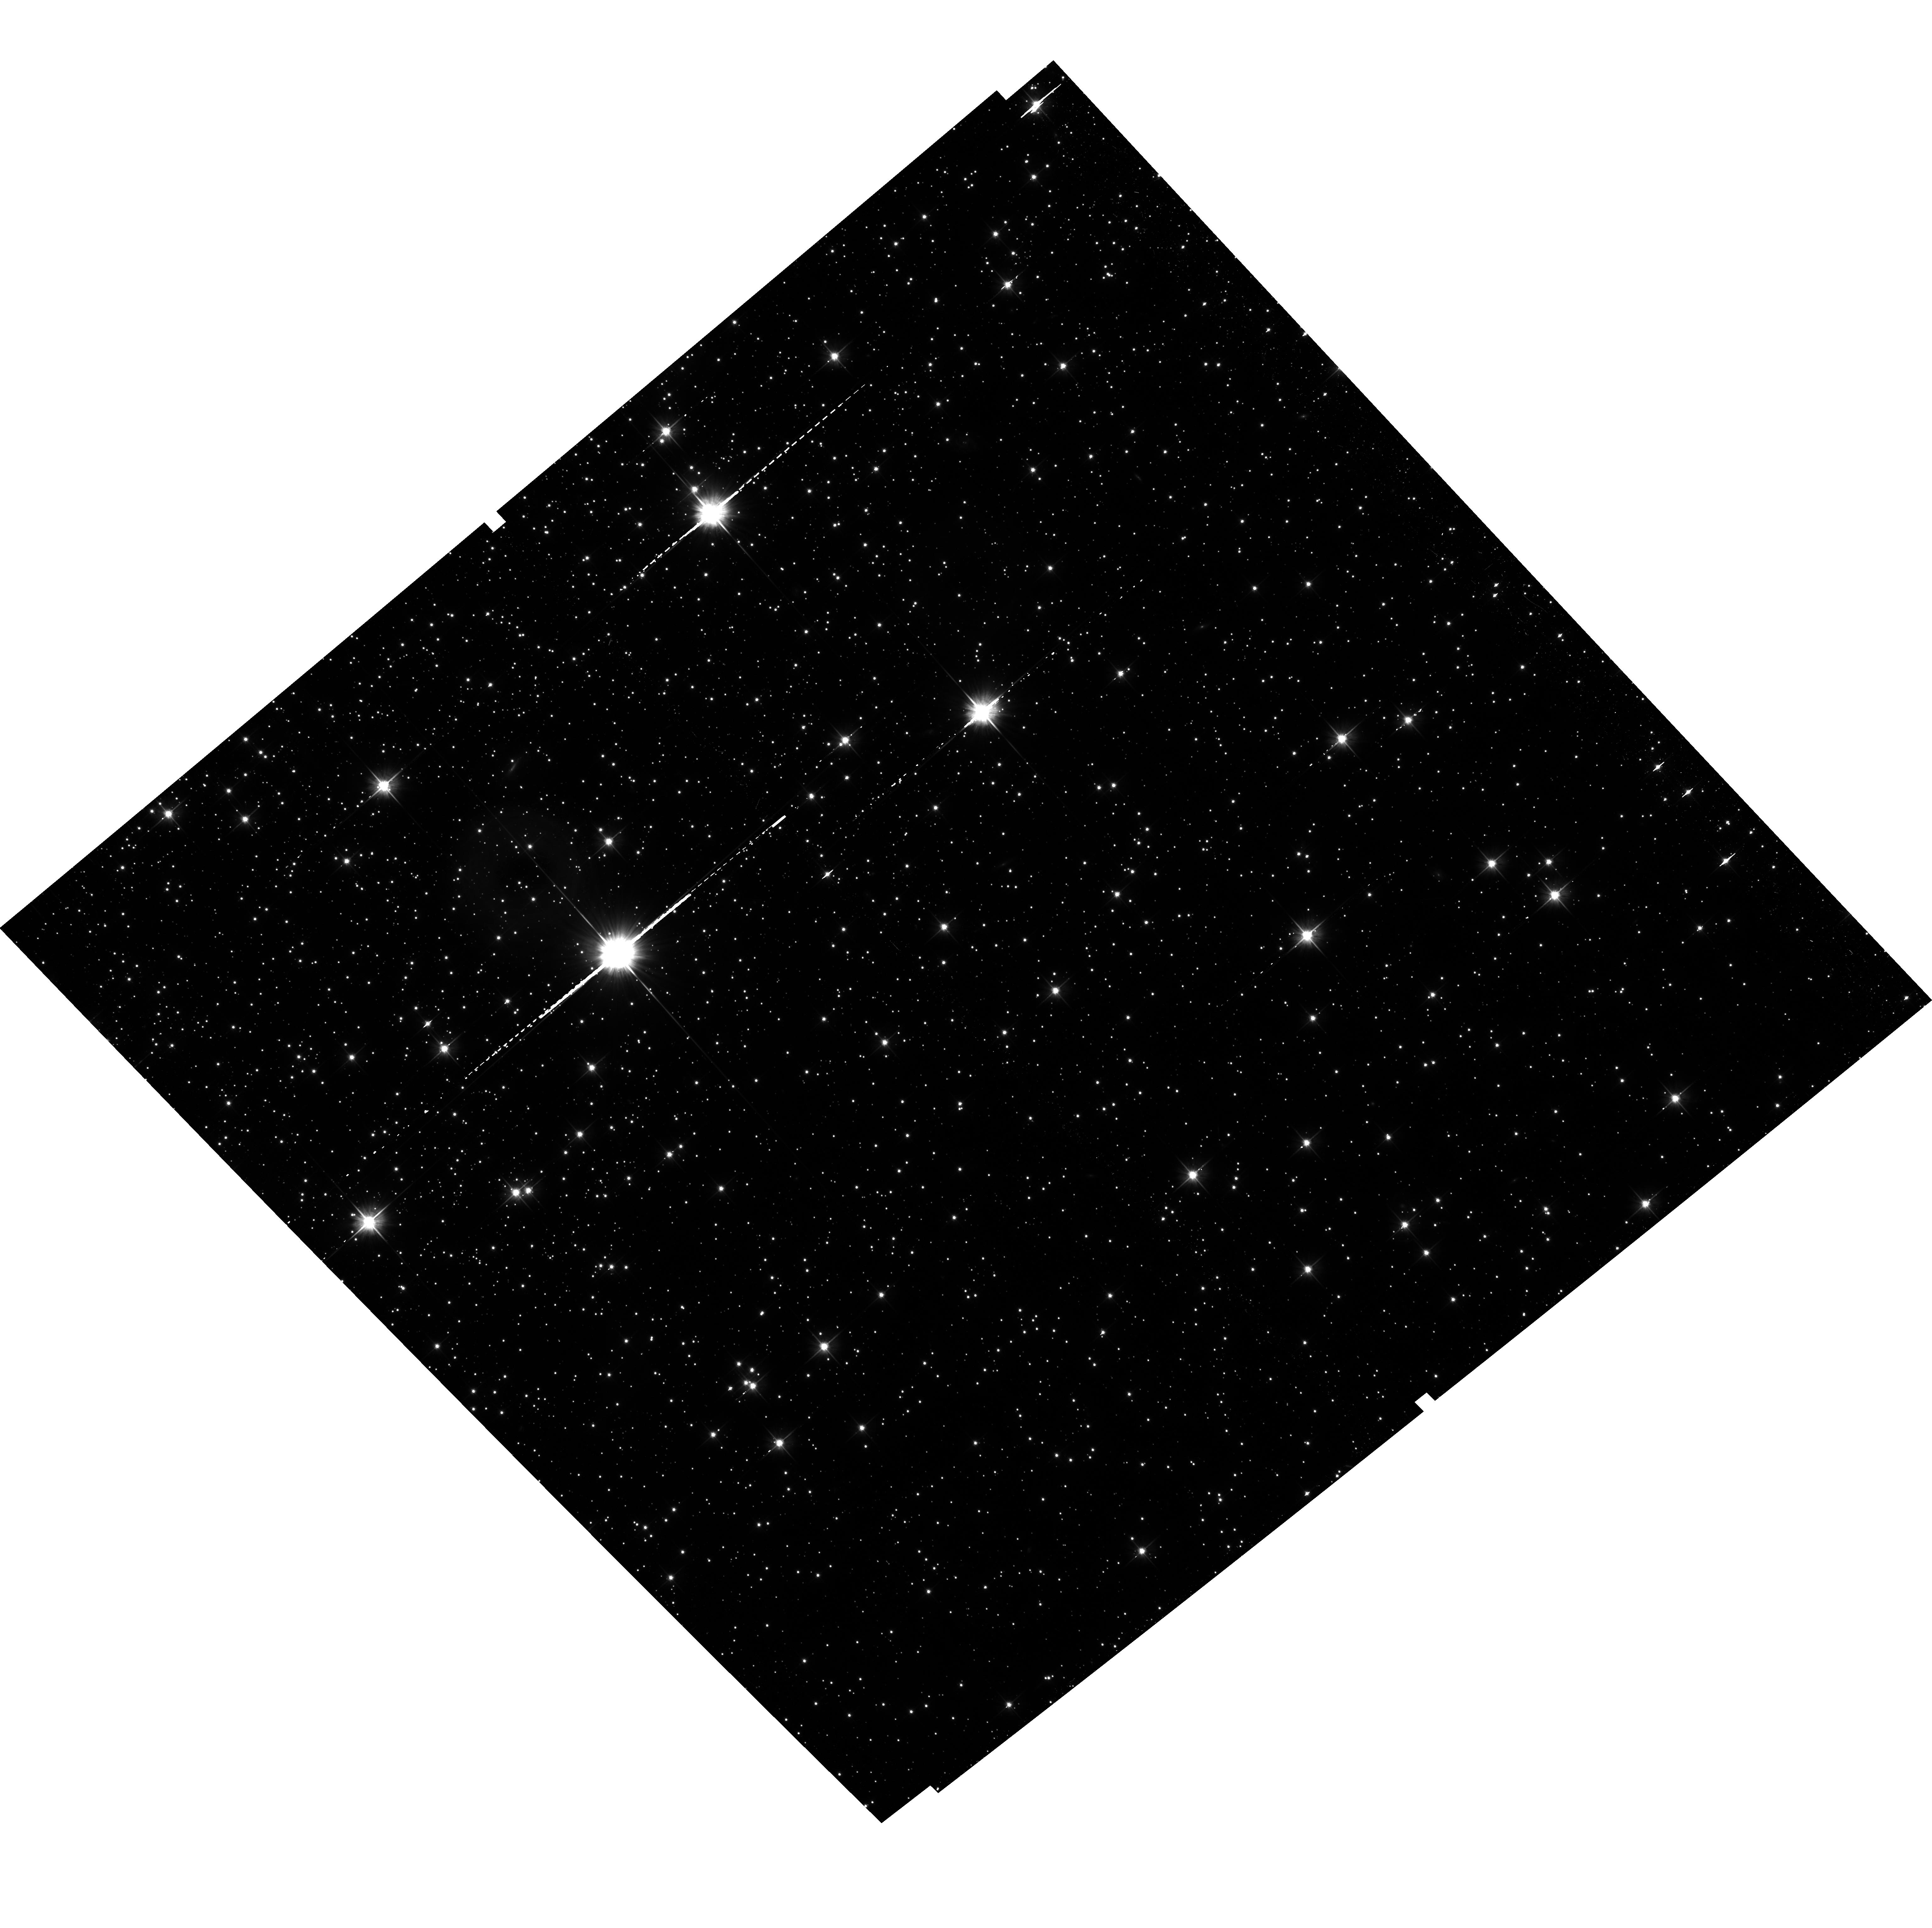
Target: NGC-5139-HSS. Instrument: ACS/WFC. Filter: F606W. Exposure: 41 min. Observation ID: hst_14118_22_acs_wfc_f606w_jctj22

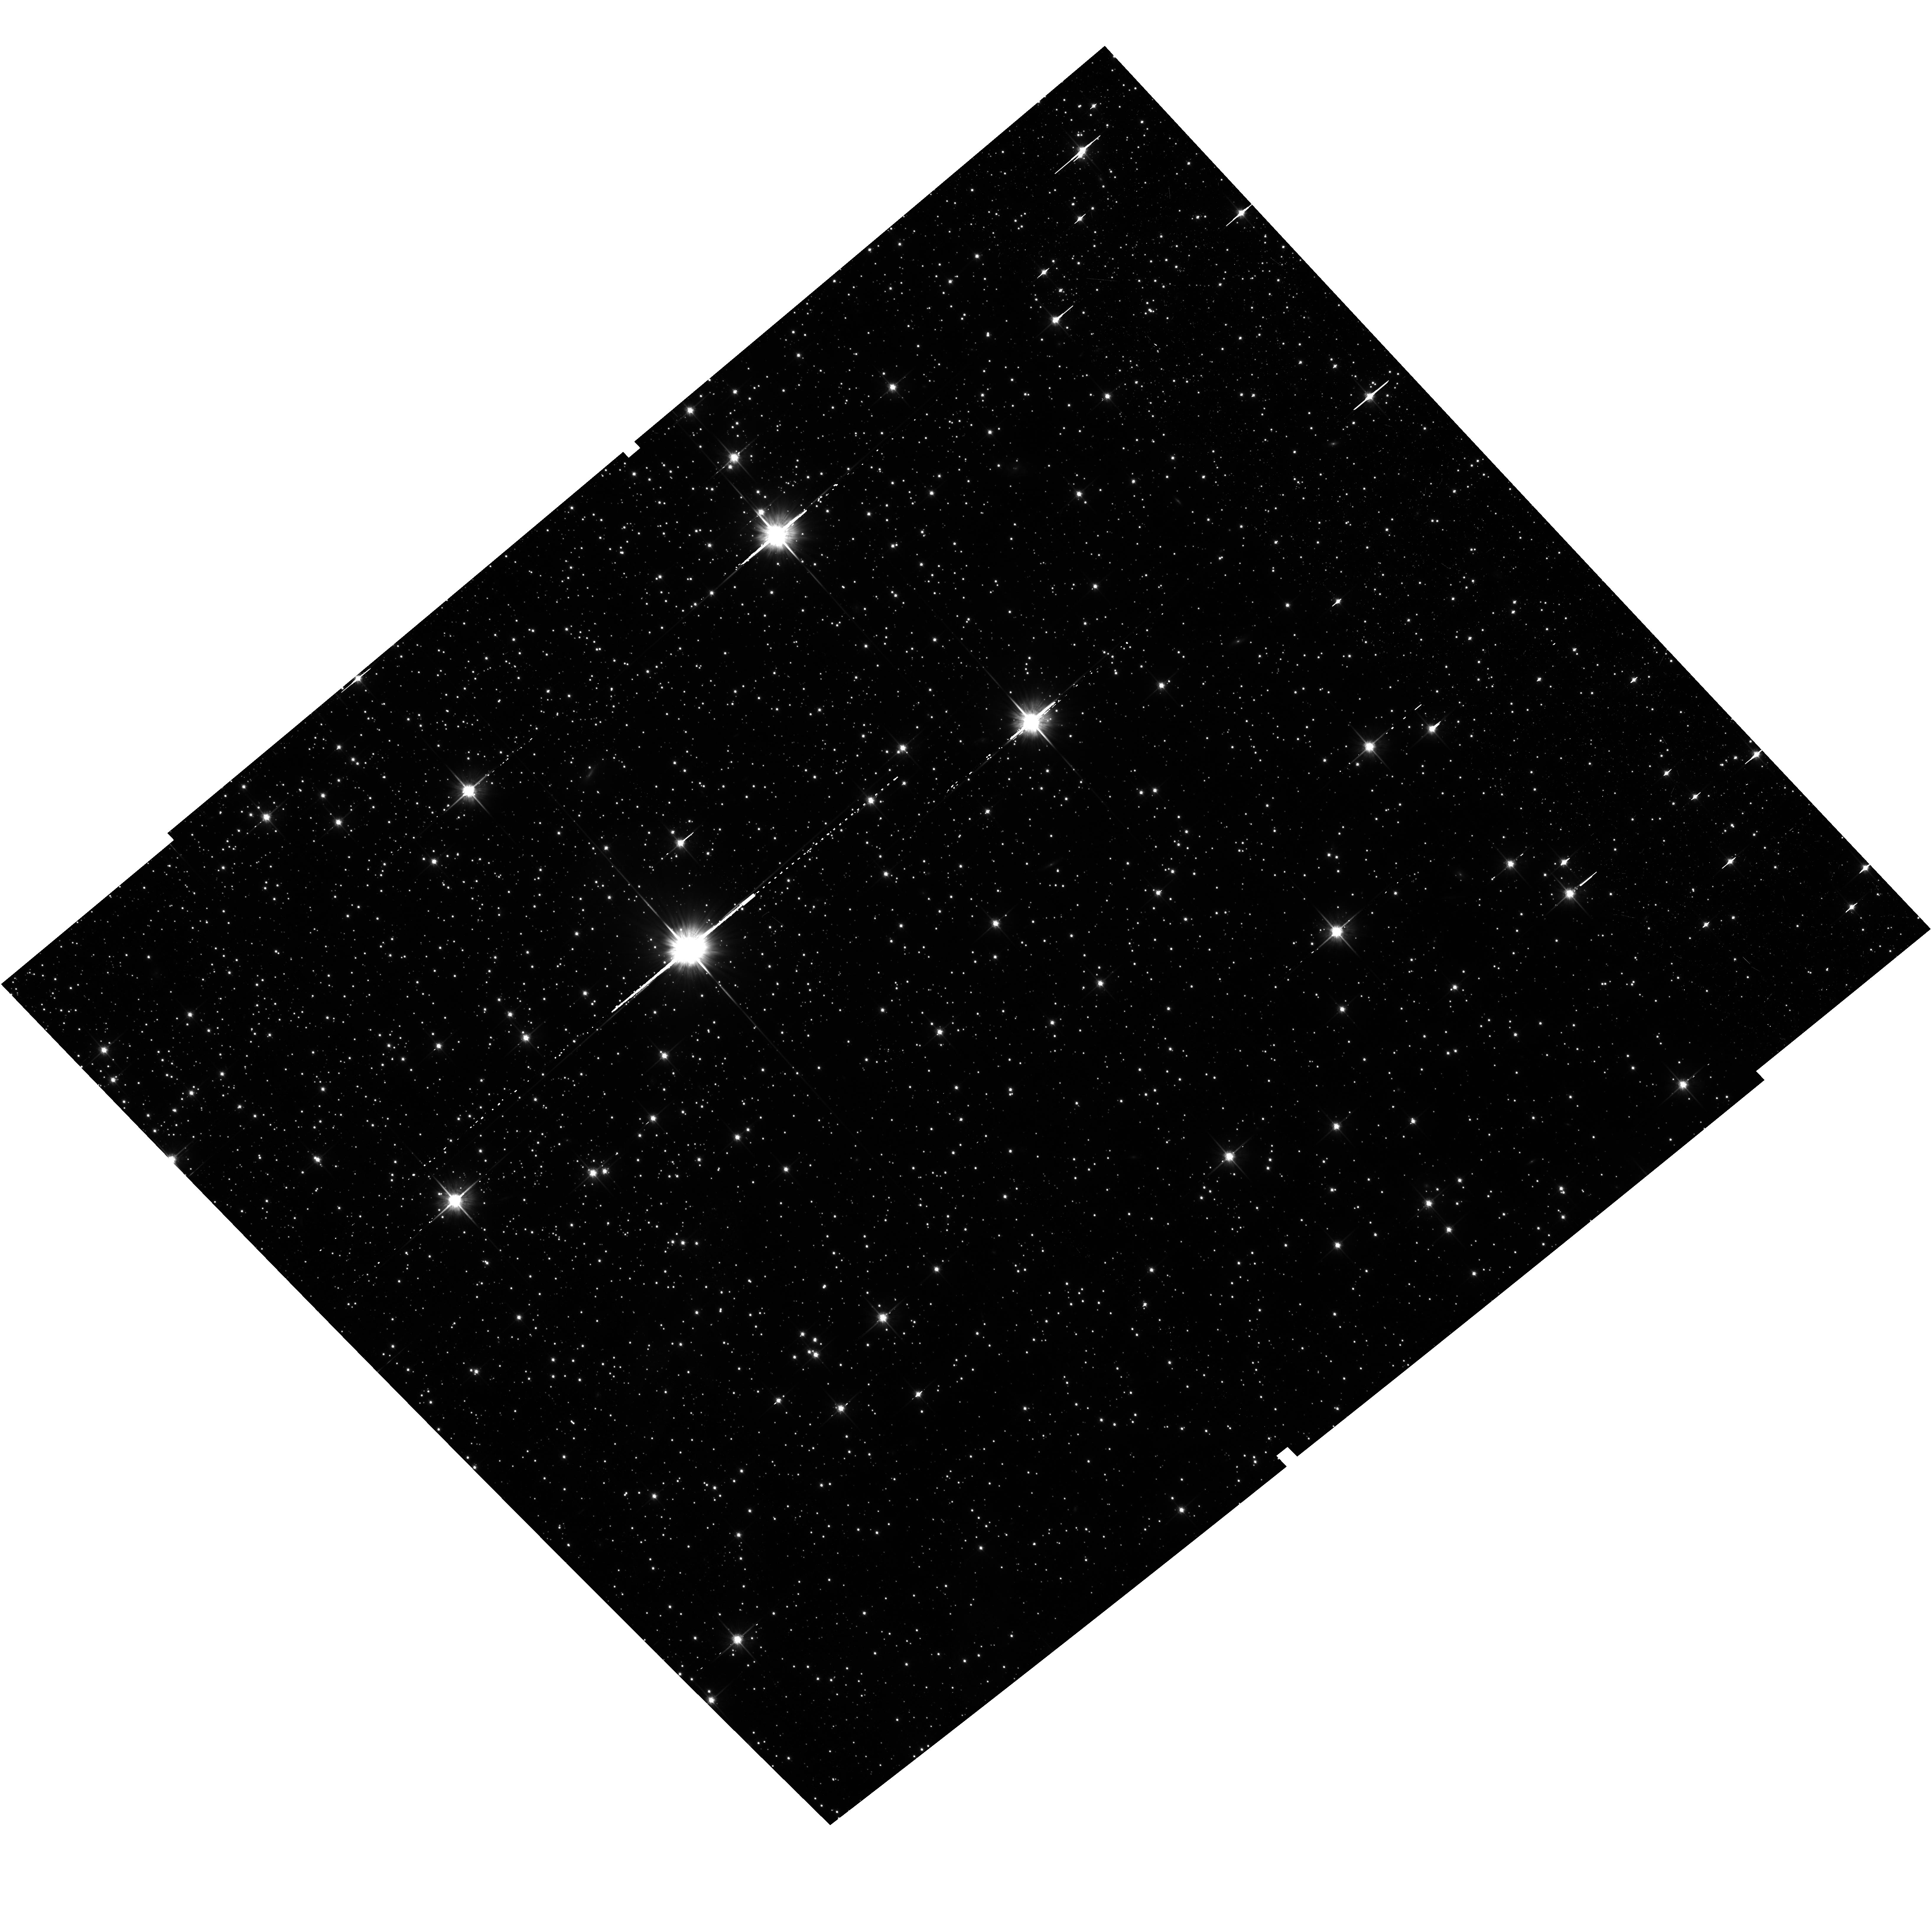
Target: NGC-5139. Instrument: ACS/WFC. Filter: F814W. Exposure: 41 min. Observation ID: hst_14118_10_acs_wfc_f814w_jctj10

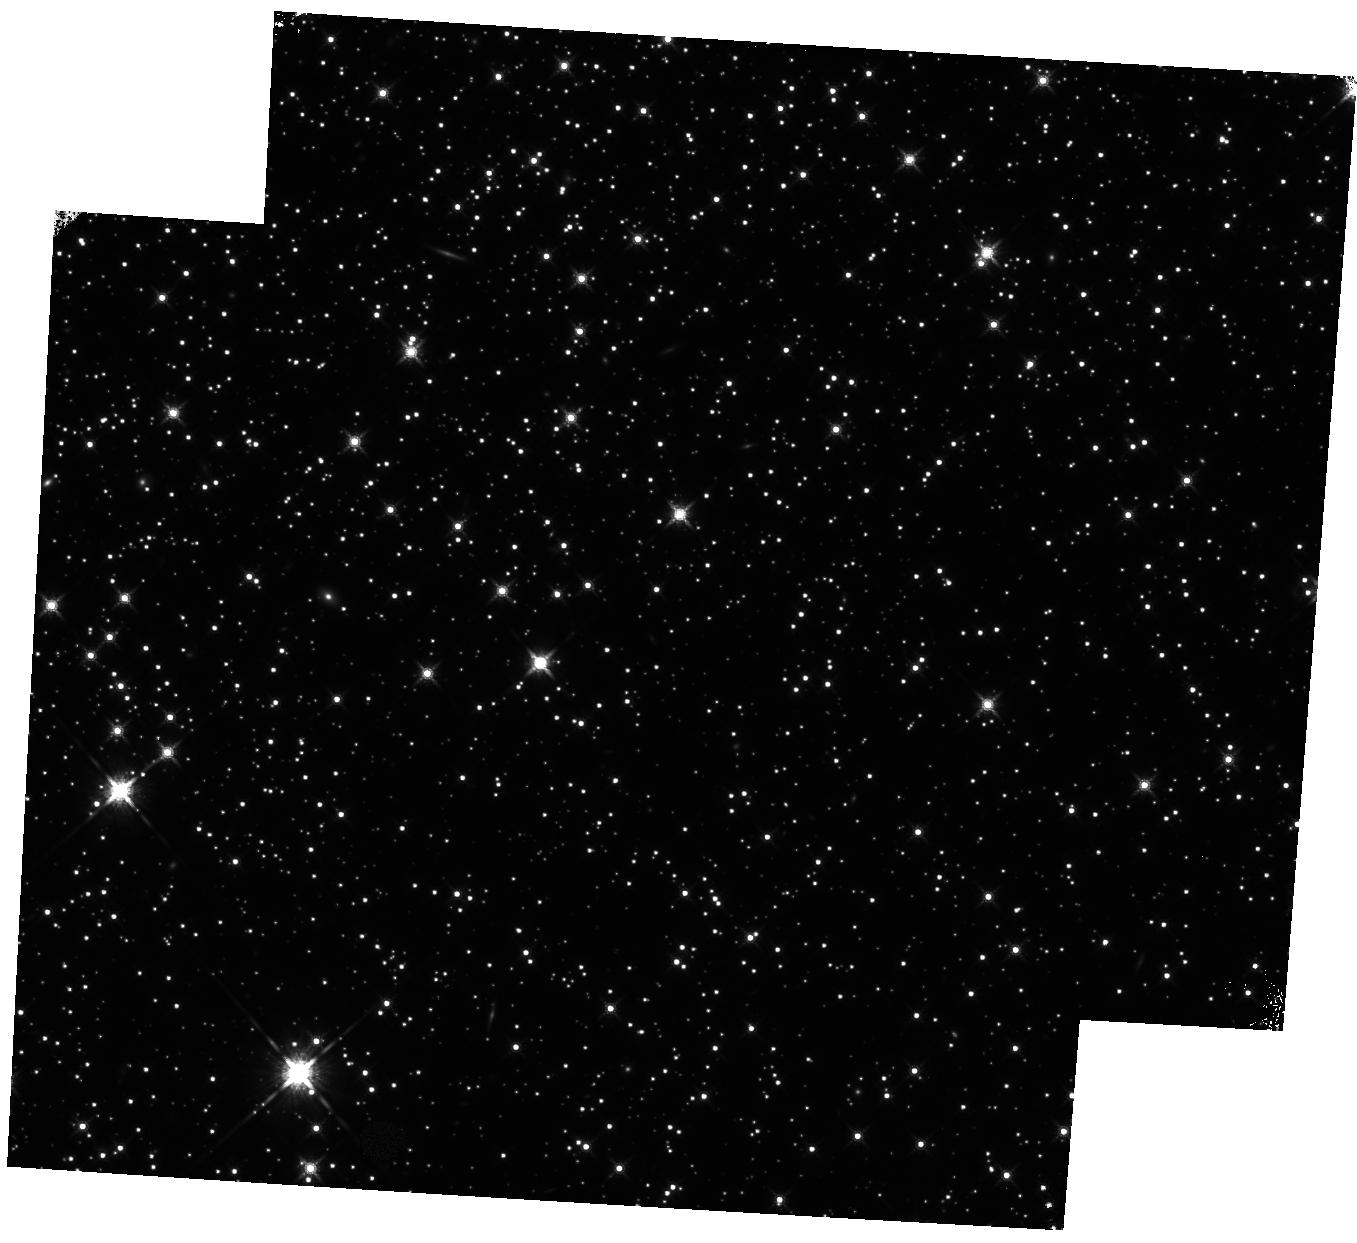
Target: NGC-5139-HSS. Instrument: WFC3/IR. Filter: F160W. Exposure: 46 min. Observation ID: hst_14118_17_wfc3_ir_f160w_ictj17

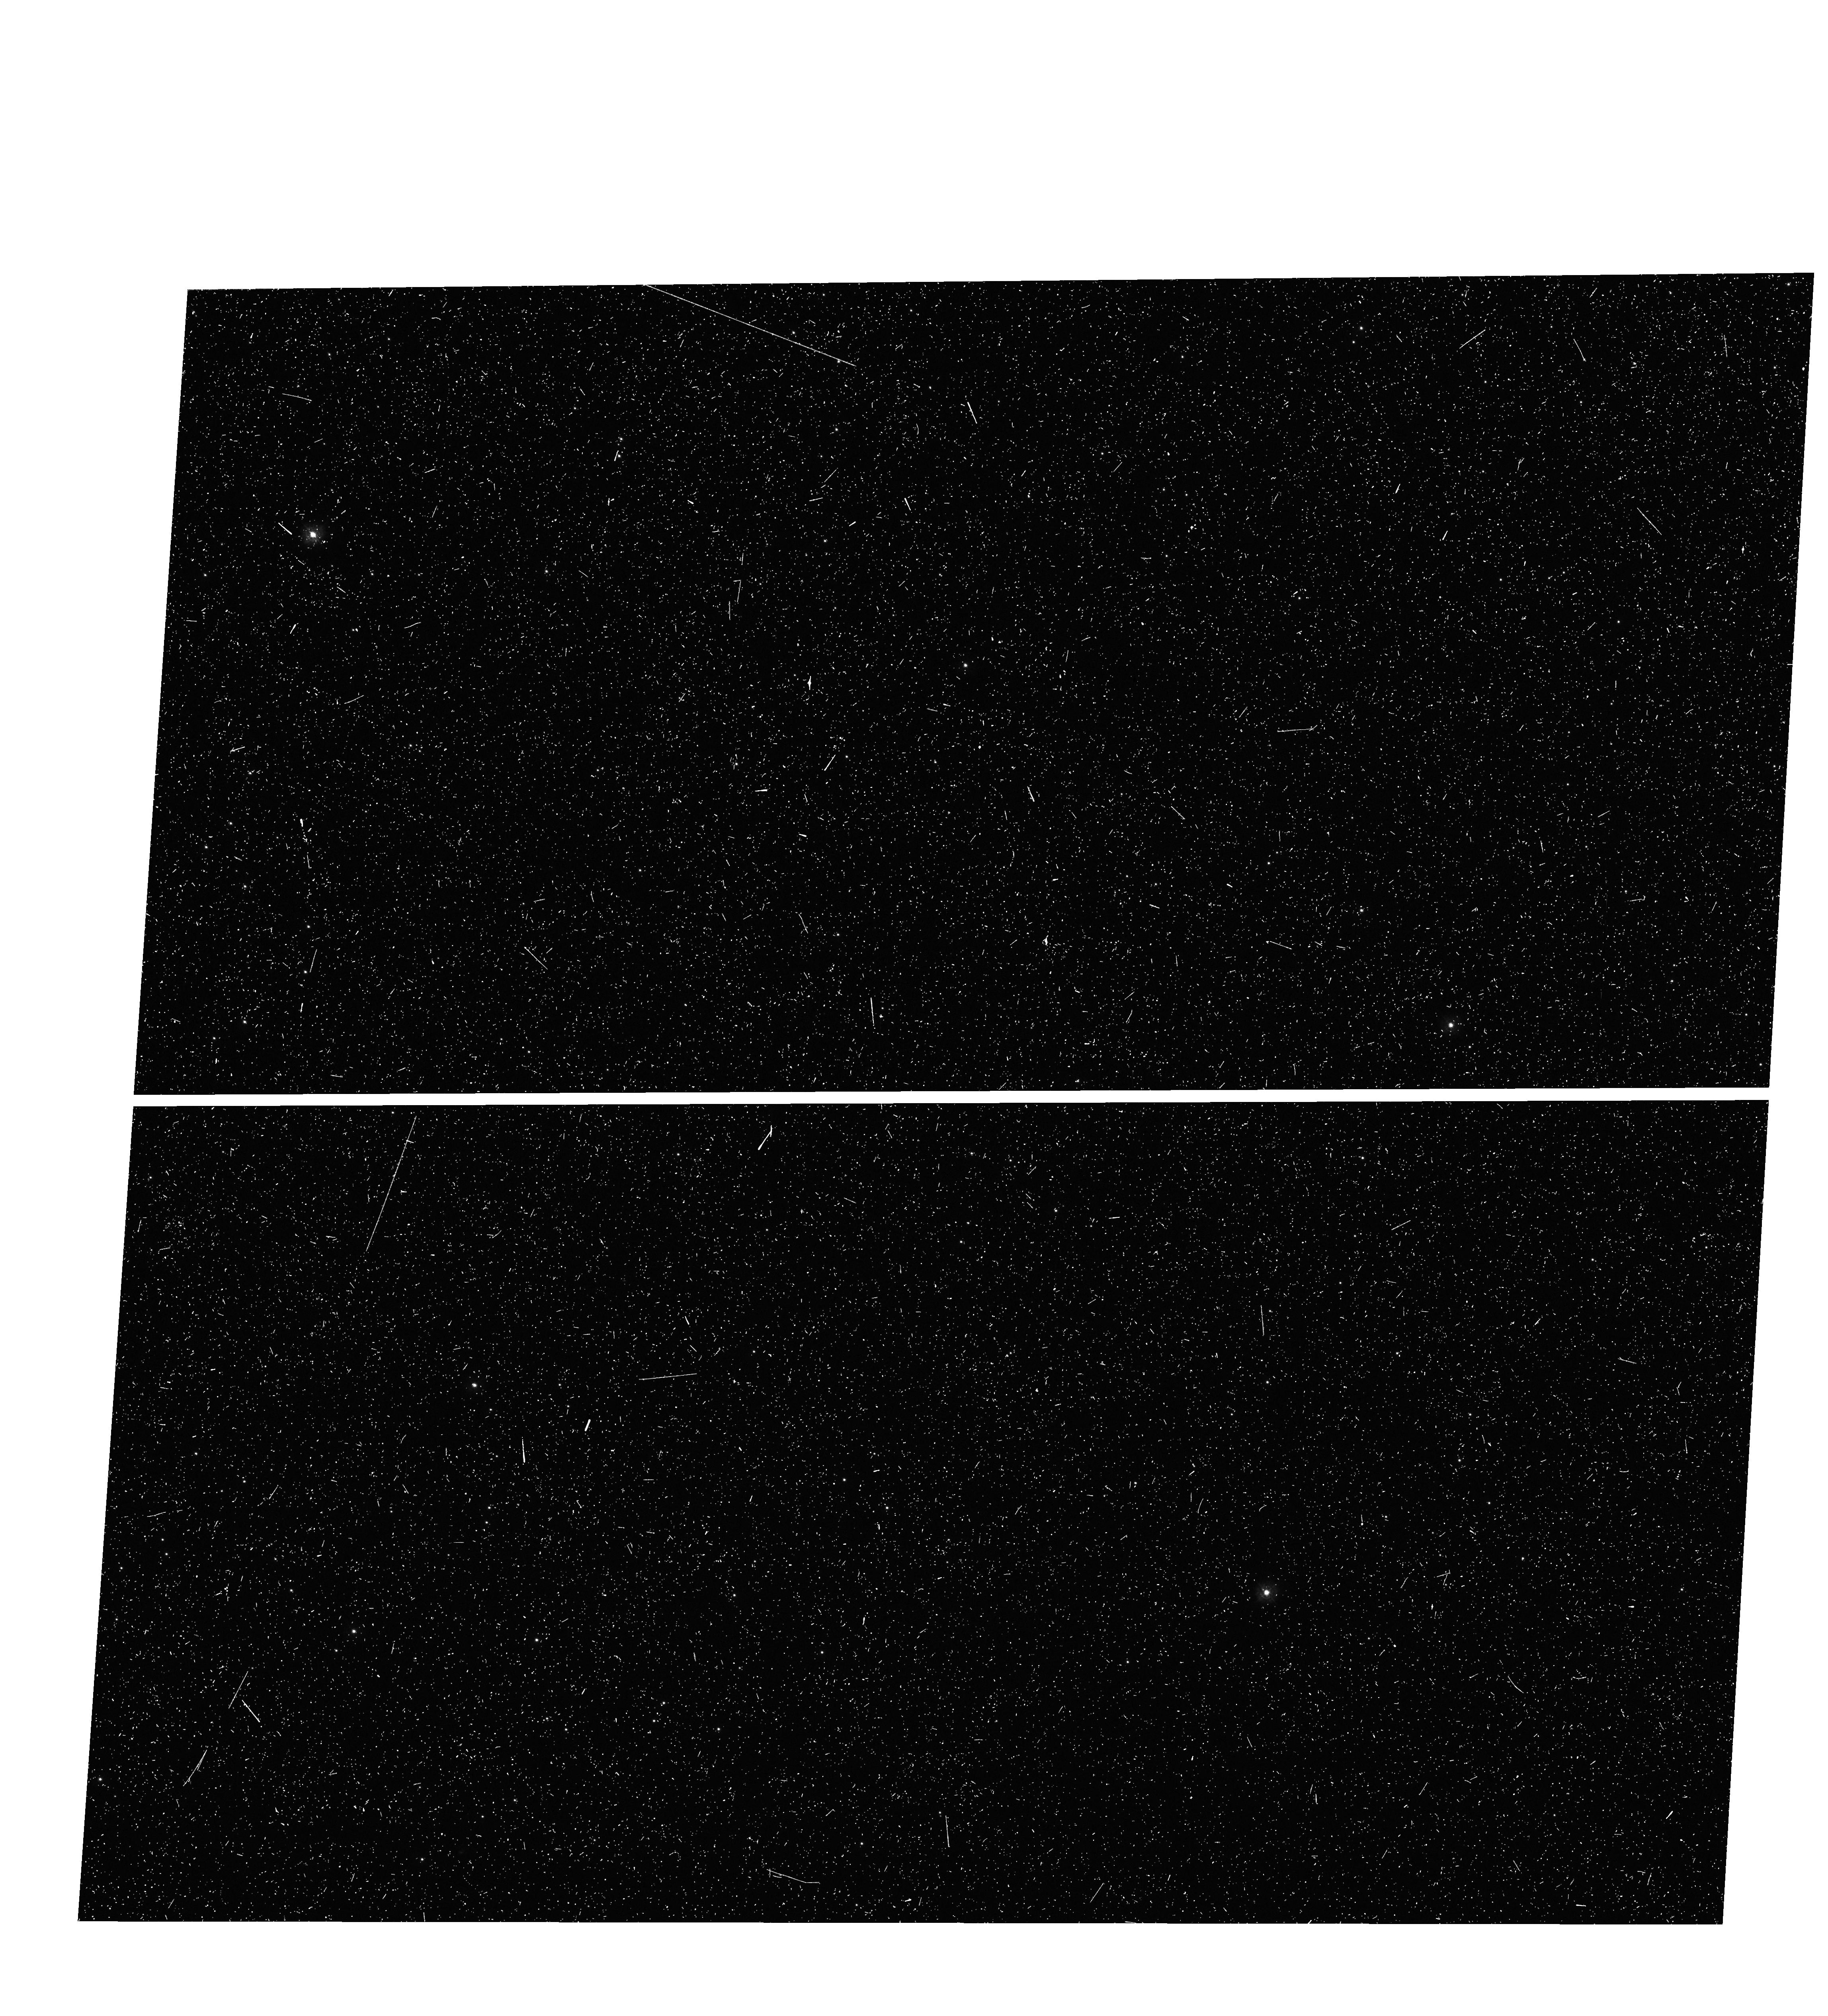
Target: NGC-5139. Instrument: WFC3/UVIS. Filter: F275W. Exposure: 22 min. Observation ID: hst_14118_06_wfc3_uvis_f275w_ictj06

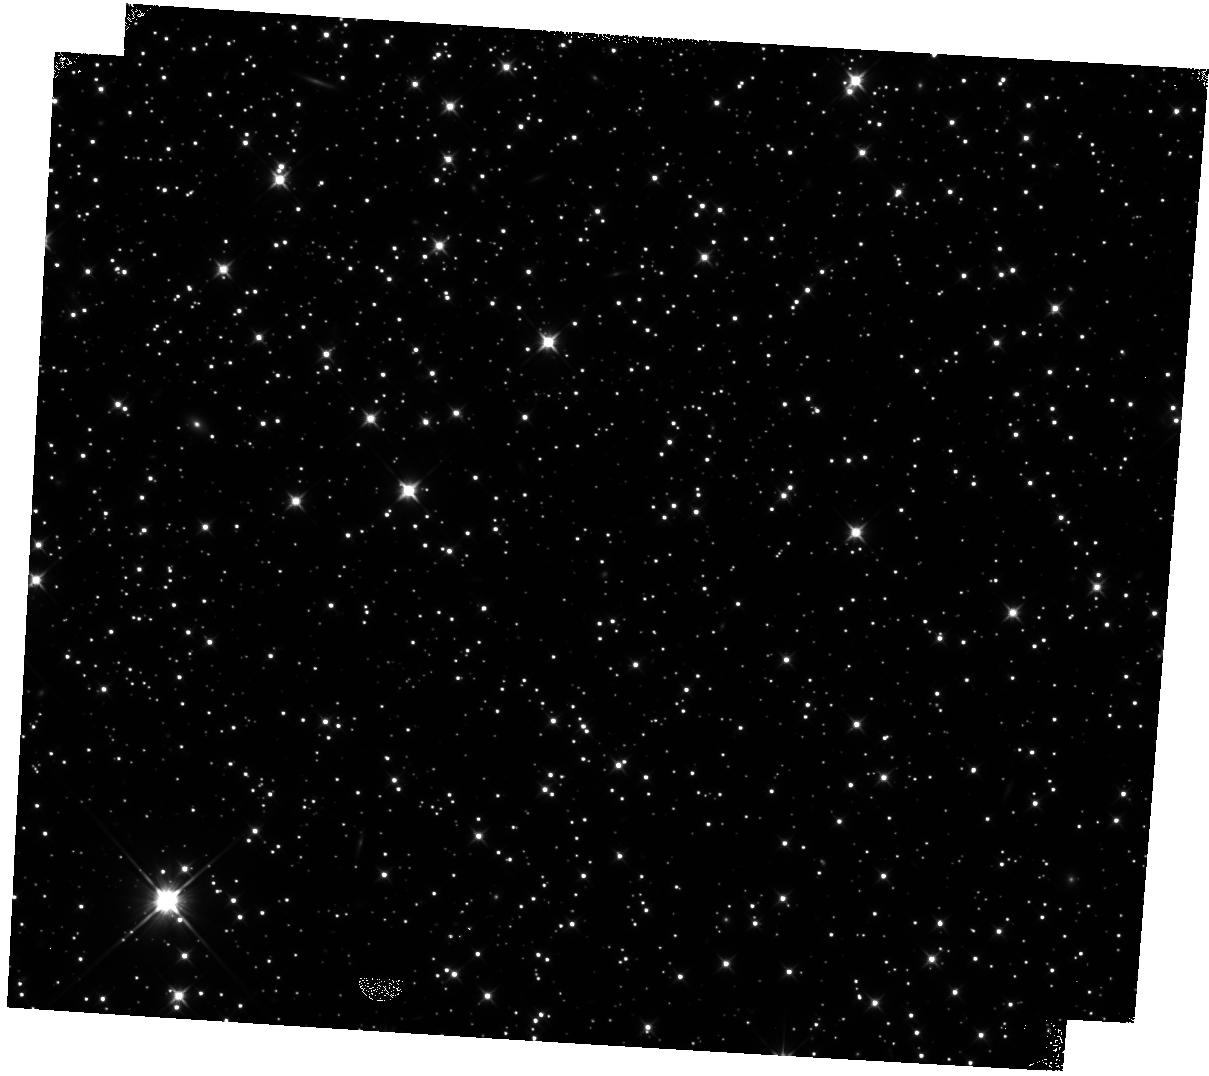
Target: NGC-5139-HSS. Instrument: WFC3/IR. Filter: F110W. Exposure: 46 min. Observation ID: hst_14118_13_wfc3_ir_f110w_ictj13

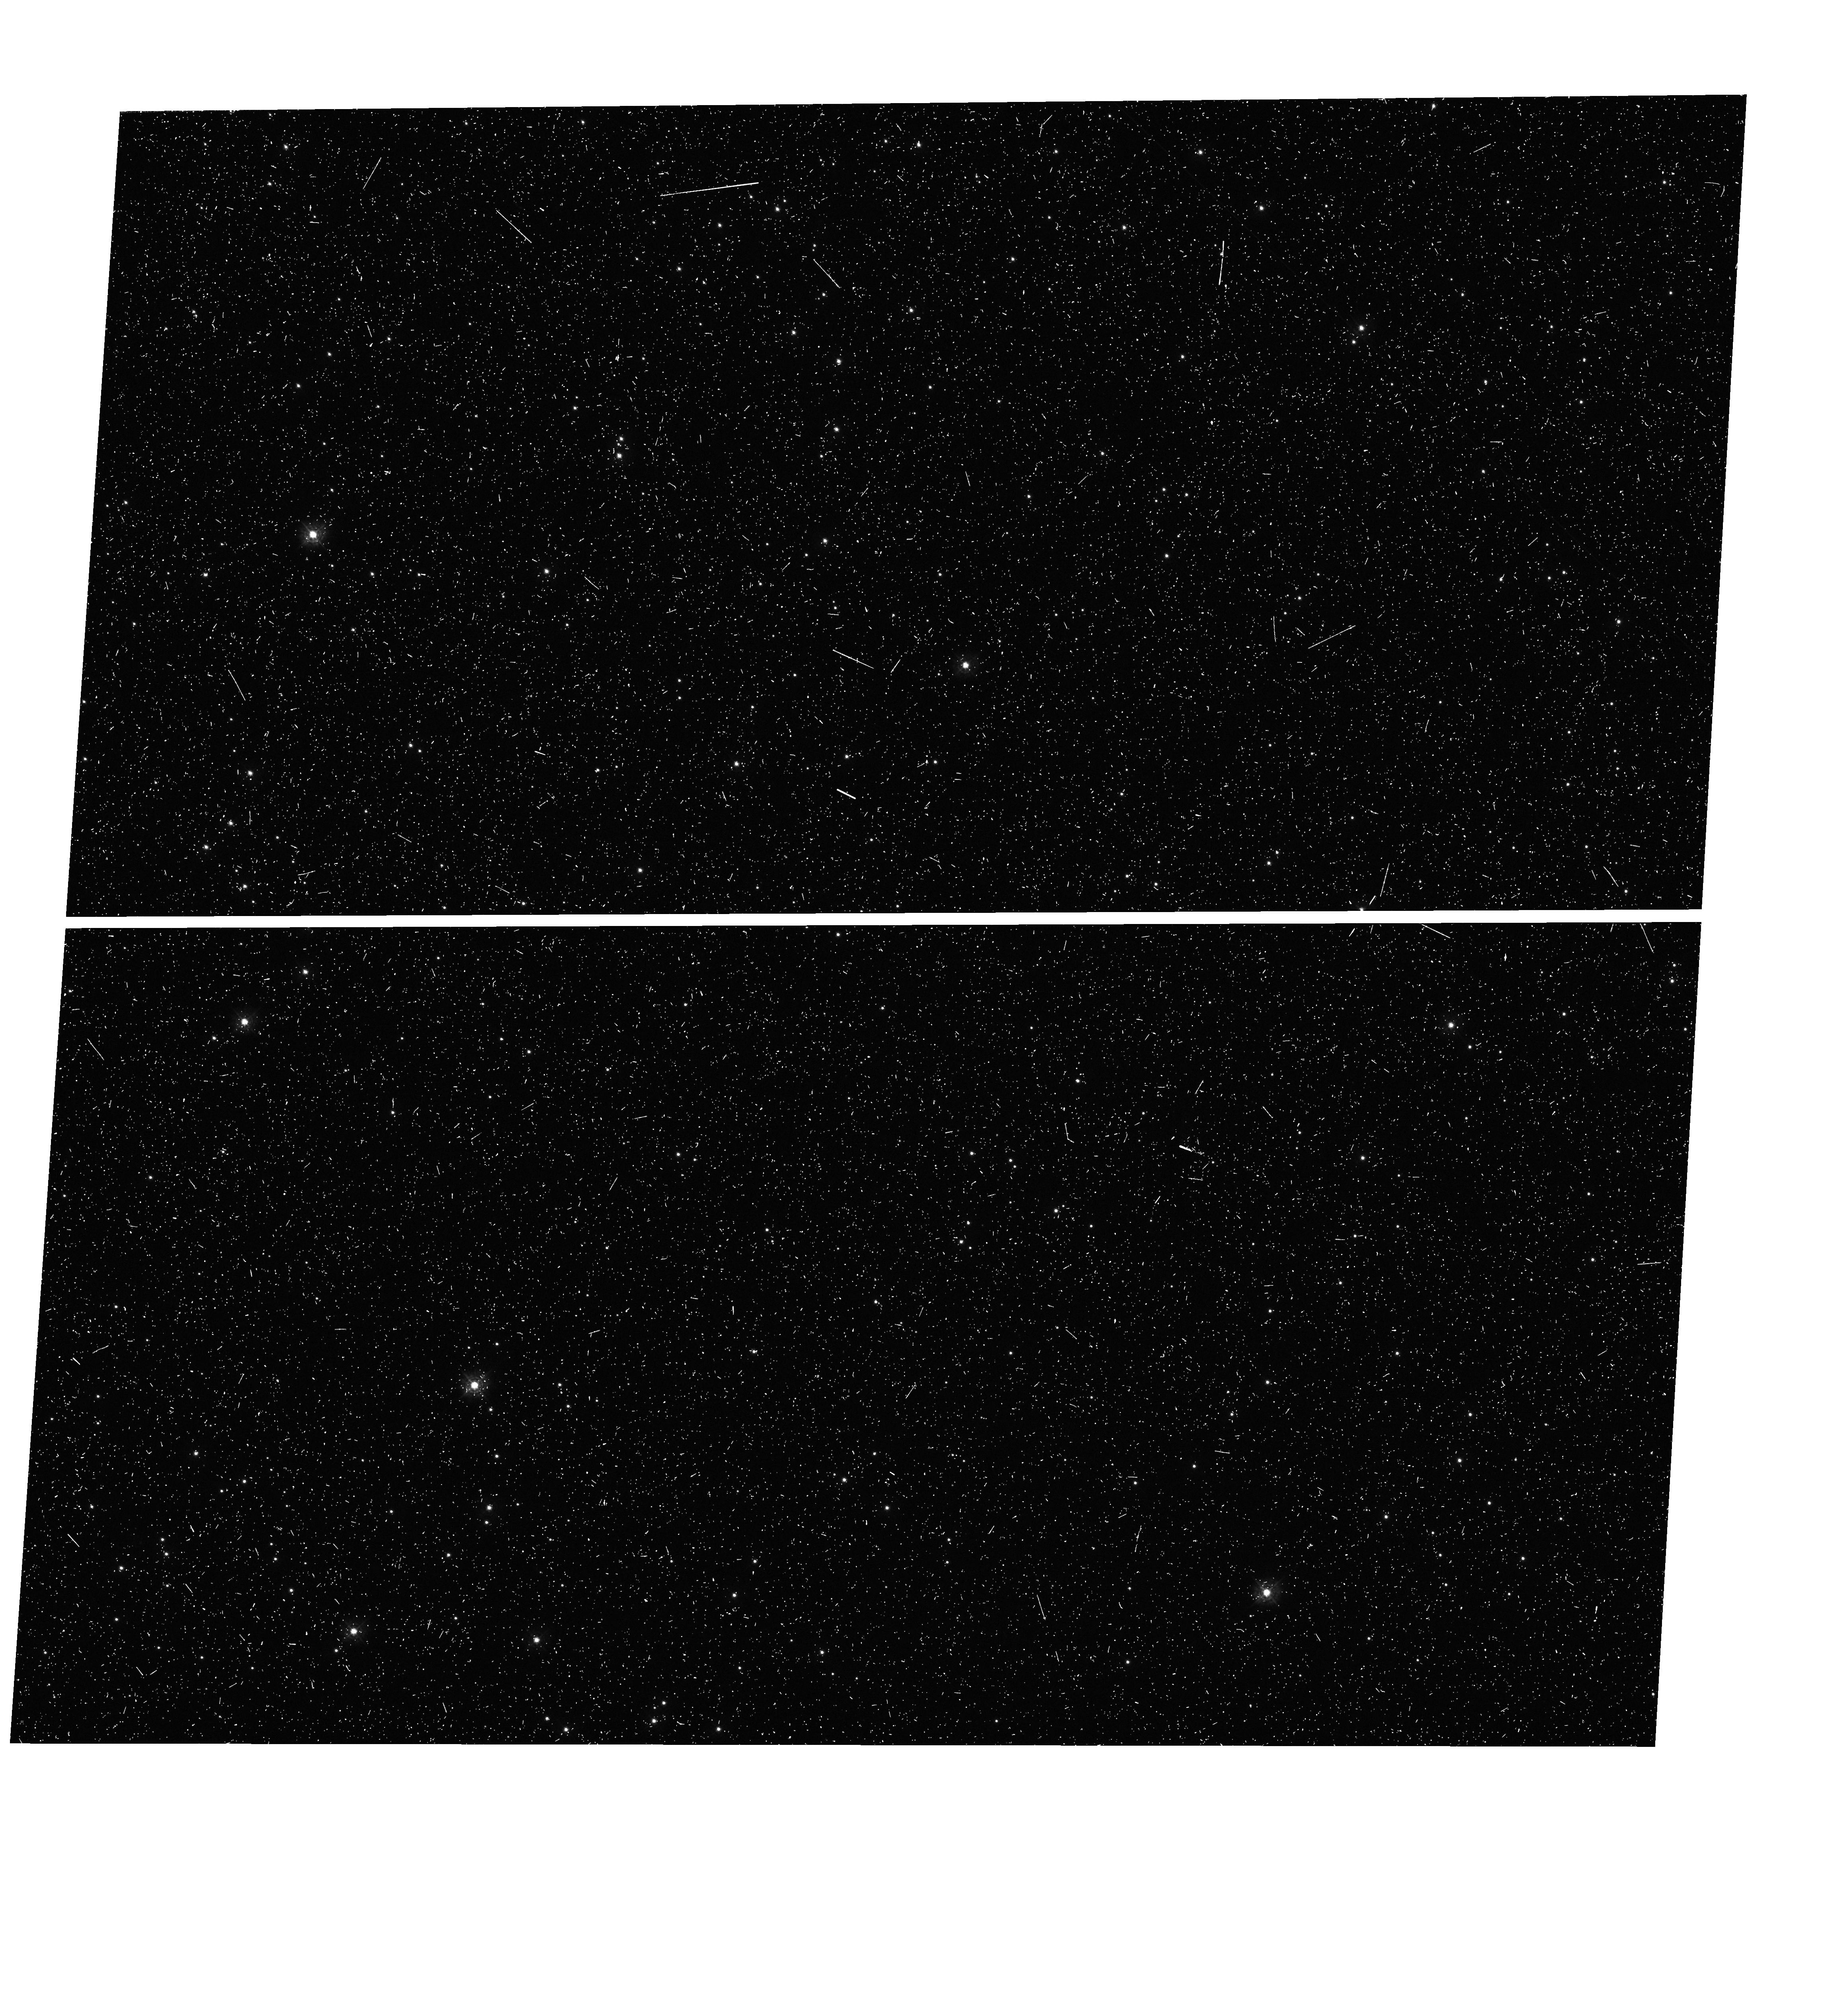
Target: NGC-5139. Instrument: WFC3/UVIS. Filter: F336W. Exposure: 20 min. Observation ID: hst_14118_06_wfc3_uvis_f336w_ictj06

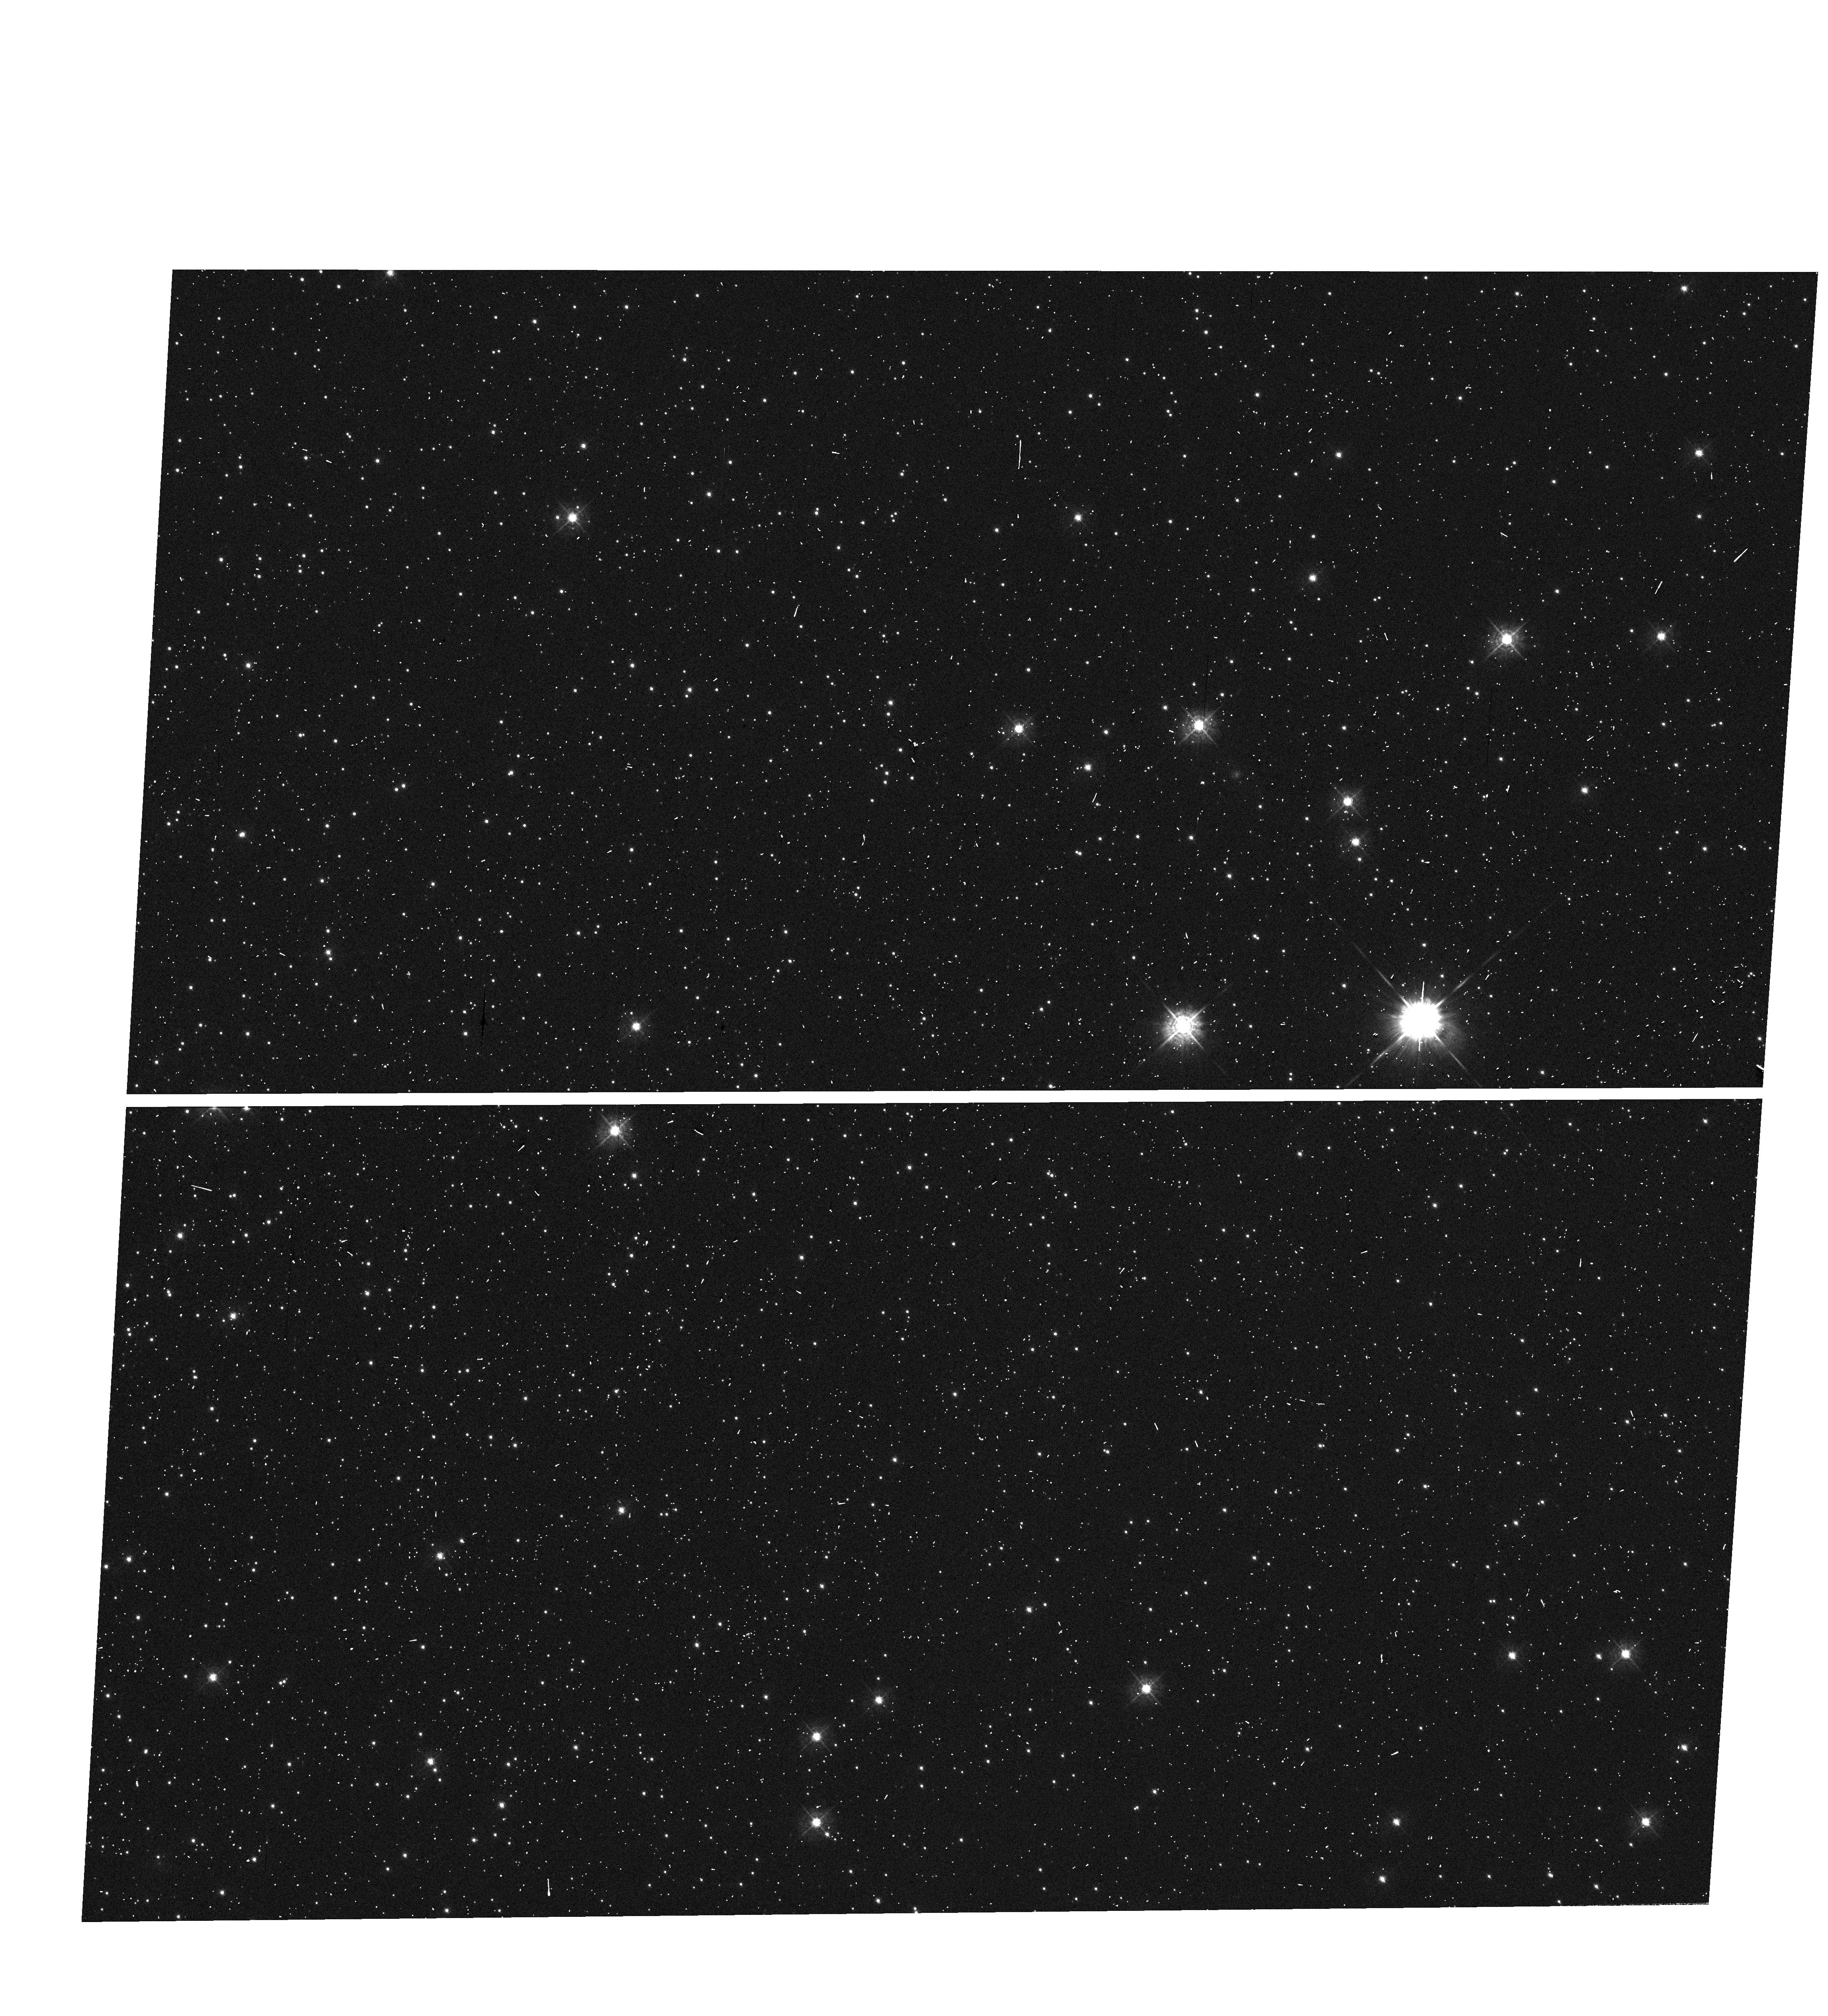
Target: NGC-5139. Instrument: WFC3/UVIS. Filter: F438W. Exposure: 2 min. Observation ID: hst_14118_28_wfc3_uvis_f438w_ictj28

The end of the White Dwarf Cooling Sequences of Omega Centauri (PI: Bedin, Luigi R.)

The white dwarf cooling sequence (WD CS) lies in the least-explored region of the color-magnitude diagram of old stellar populations. Deep imaging with HST has reached for the first time the end of the WD CS in three "classical" old globular clusters, M4, NGC6397, and 47 Tuc. While each of these clusters hosts multiple populations, they do not show a large range of initial He abundances, and their WD CSs are consistent with what predicted for single-population systems. Here, we propose to reach the end of the WD CS in a quite different type of cluster. Omega Centauri has long been known to host multiple stellar populations, with a large spread also in [Fe/H] and, most importantly, a large range of initial He, as can be deduced from its main sequence. It has already been established that the upper part of Omega Centauri's WD CS is bifurcated into two sequences. A previous analysis has hypothesised that the bright WD CS consists of a standard CO-WD sequence, and a redder sequence of low-mass WDs with both CO and He-cores. The bluer of two WD CS is populated by the evolved stars of the He-normal component, while the redder WD CS hosts the end products of the He-rich population. This points to a clear connection between GCs with enhanced He populations, and the morphology of their WD CS. Omega Centauri is close enough that its entire WD CS is within the reach of HST. Observing the whole WD CS of this cluster down to its termination will provide a clear solution for the origin of the multiple WD CS of this cluster, and answer some important key questions about stellar evolution for He-enriched populations.